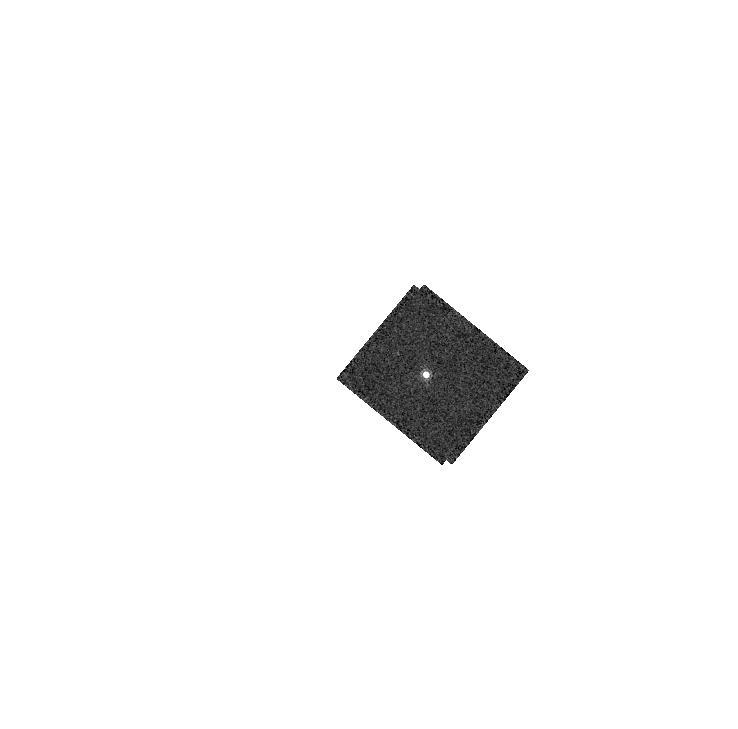
Target: GD153
Instrument: WFC3/IR
Filter: F164N
Exposure: 2 min
Observation ID: hst_16579_17_wfc3_ir_f164n_iemg17

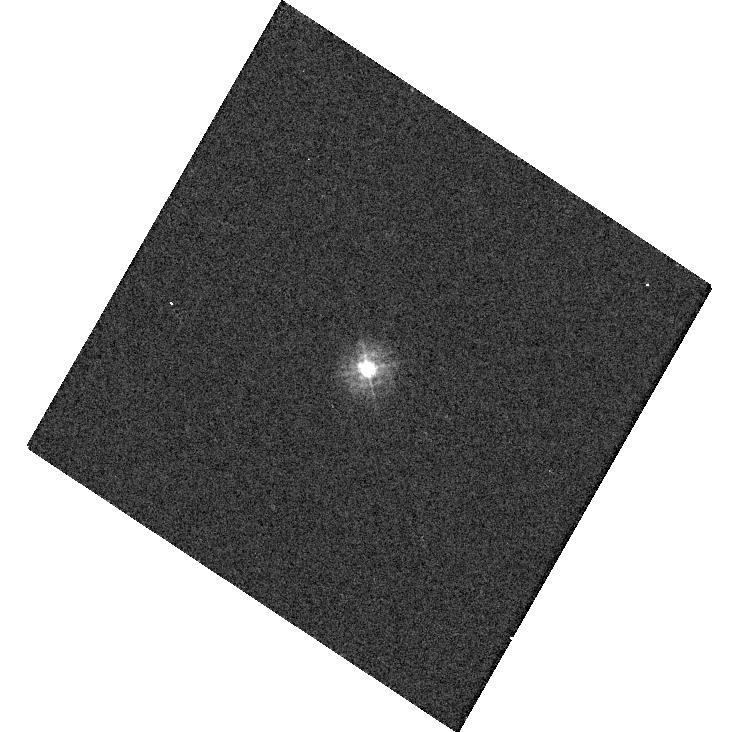
Target: TYC-4212-455-1
Instrument: WFC3/UVIS
Filter: F275W
Exposure: 1 min
Observation ID: hst_16579_22_wfc3_uvis_f275w_iemg22

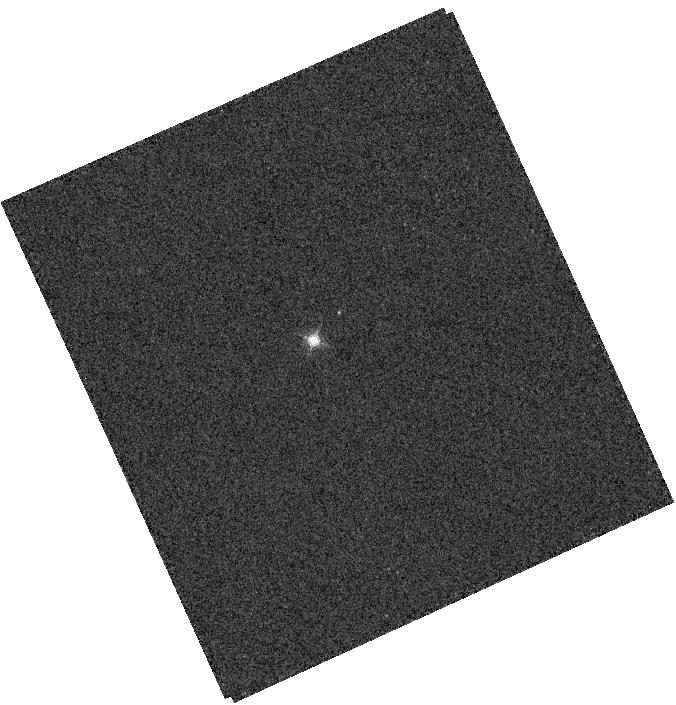
Target: GRW+70D
Instrument: WFC3/IR
Filter: F164N
Exposure: 2 min
Observation ID: hst_16579_18_wfc3_ir_f164n_iemg18

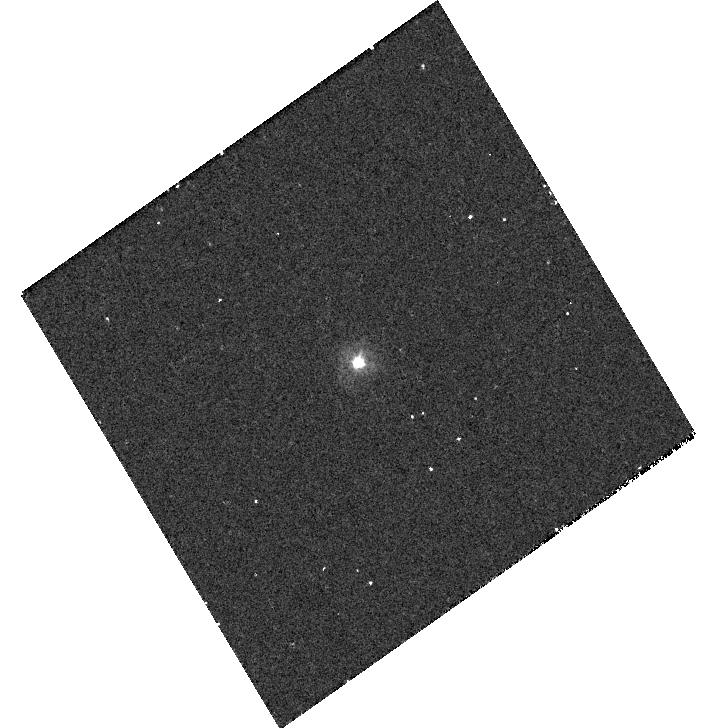
Target: P330E
Instrument: WFC3/UVIS
Filter: F225W
Exposure: 12 min
Observation ID: hst_16579_20_wfc3_uvis_f225w_iemg20

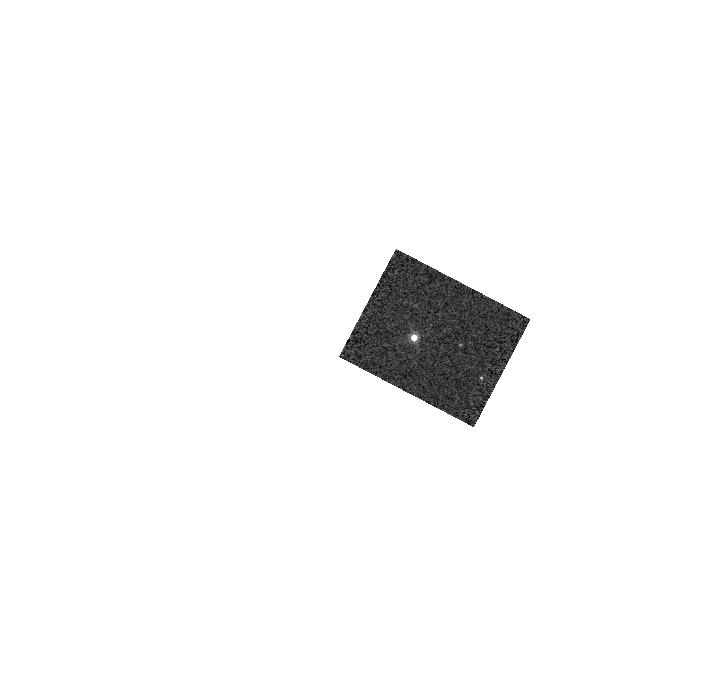
Target: GD71
Instrument: WFC3/IR
Filter: F164N
Exposure: 1 min
Observation ID: hst_16579_19_wfc3_ir_f164n_iemg19

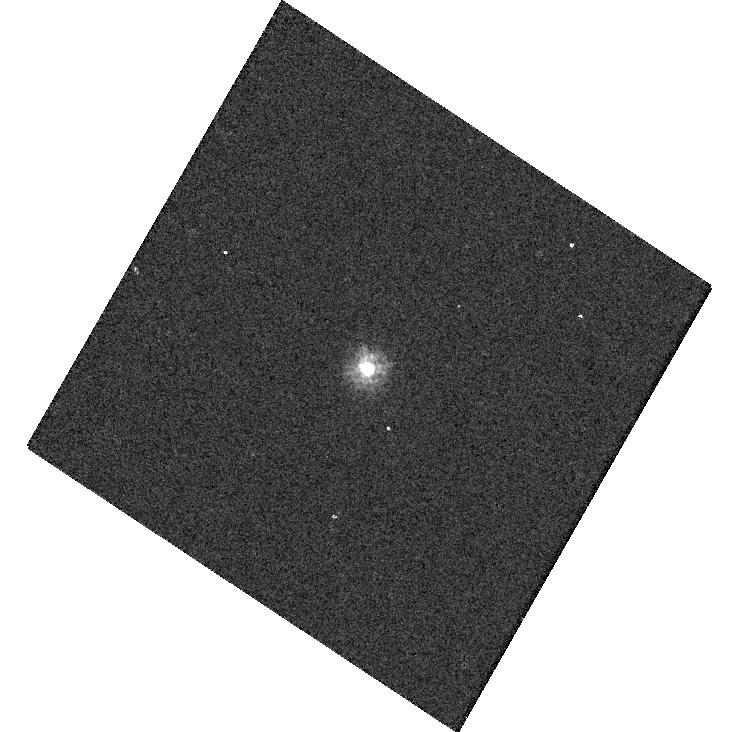
Target: TYC-4212-455-1
Instrument: WFC3/UVIS
Filter: F218W
Exposure: 3 min
Observation ID: hst_16579_22_wfc3_uvis_f218w_iemg22

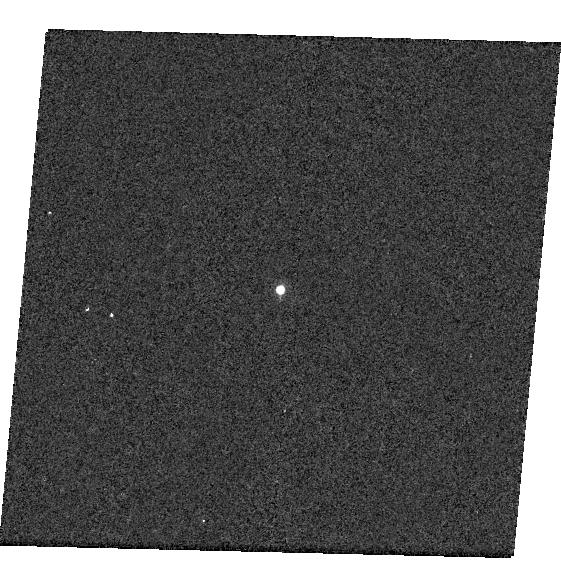
Target: GD153
Instrument: WFC3/UVIS
Filter: F953N
Exposure: 2 min
Observation ID: hst_16579_04_wfc3_uvis_f953n_iemg04

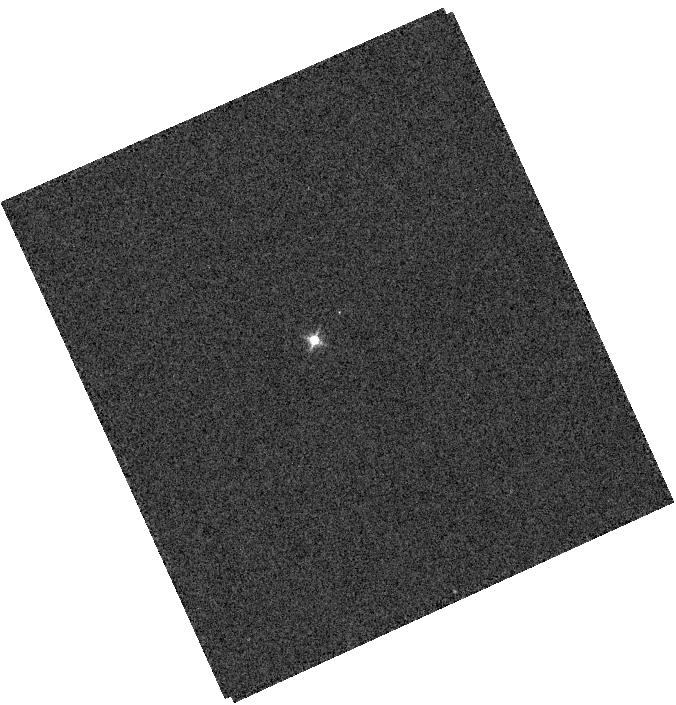
Target: GRW+70D
Instrument: WFC3/IR
Filter: F126N
Exposure: 1 min
Observation ID: hst_16579_18_wfc3_ir_f126n_iemg18

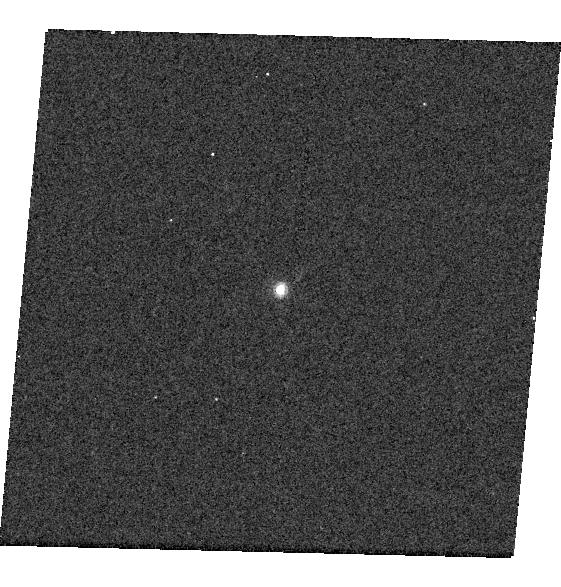
Target: GD153
Instrument: WFC3/UVIS
Filter: F658N
Exposure: 2 min
Observation ID: hst_16579_04_wfc3_uvis_f658n_iemg04

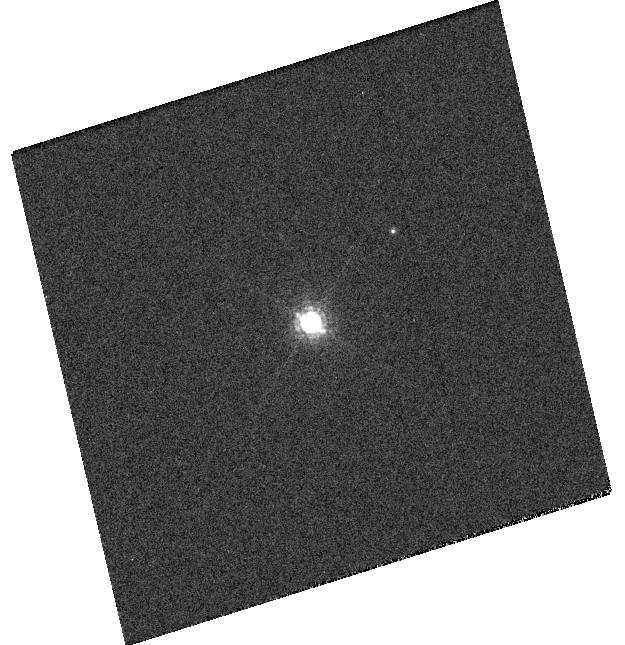
Target: GRW+70D
Instrument: WFC3/UVIS
Filter: F850LP
Exposure: 1 min
Observation ID: hst_16579_07_wfc3_uvis_f850lp_iemg07

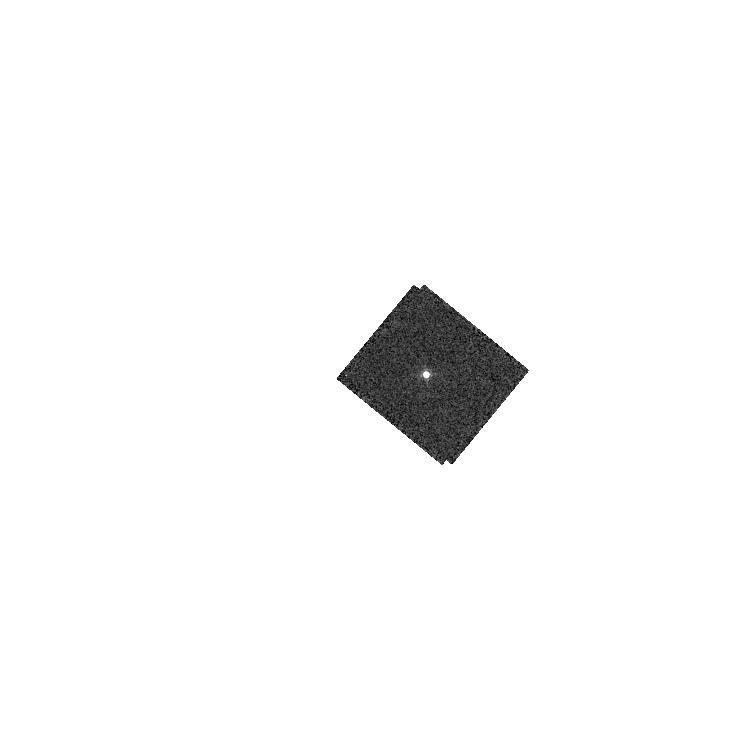
Target: GD153
Instrument: WFC3/IR
Filter: F167N
Exposure: 2 min
Observation ID: hst_16579_17_wfc3_ir_f167n_iemg17

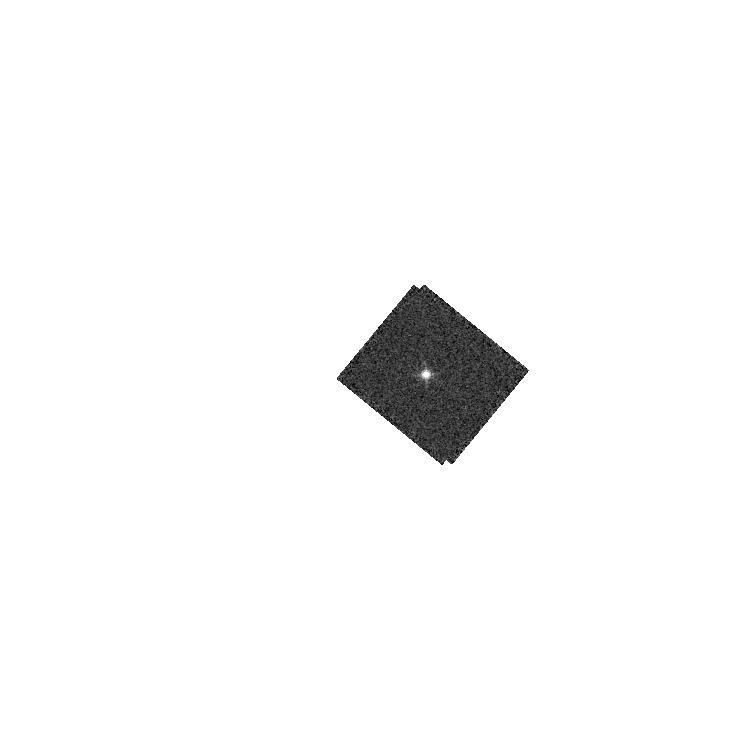
Target: GD153
Instrument: WFC3/IR
Filter: F128N
Exposure: 2 min
Observation ID: hst_16579_17_wfc3_ir_f128n_iemg17

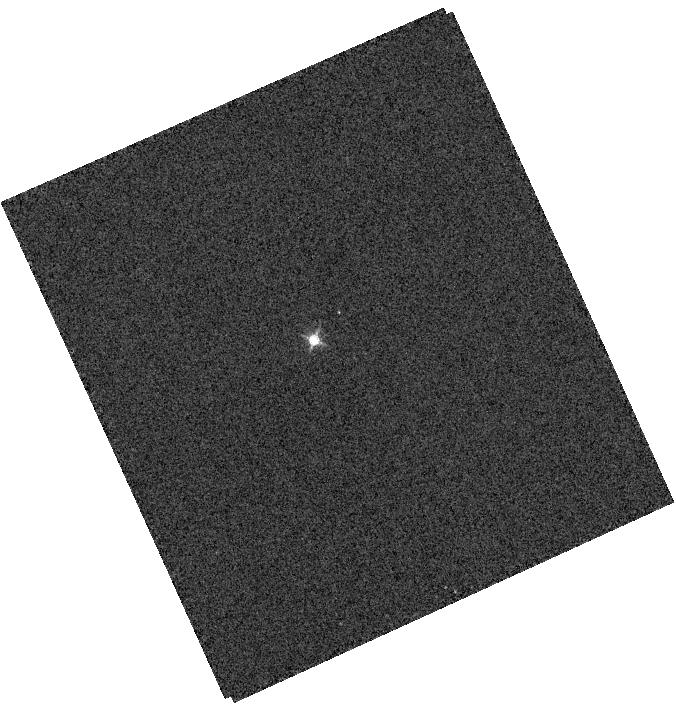
Target: GRW+70D
Instrument: WFC3/IR
Filter: F132N
Exposure: 1 min
Observation ID: hst_16579_18_wfc3_ir_f132n_iemg18

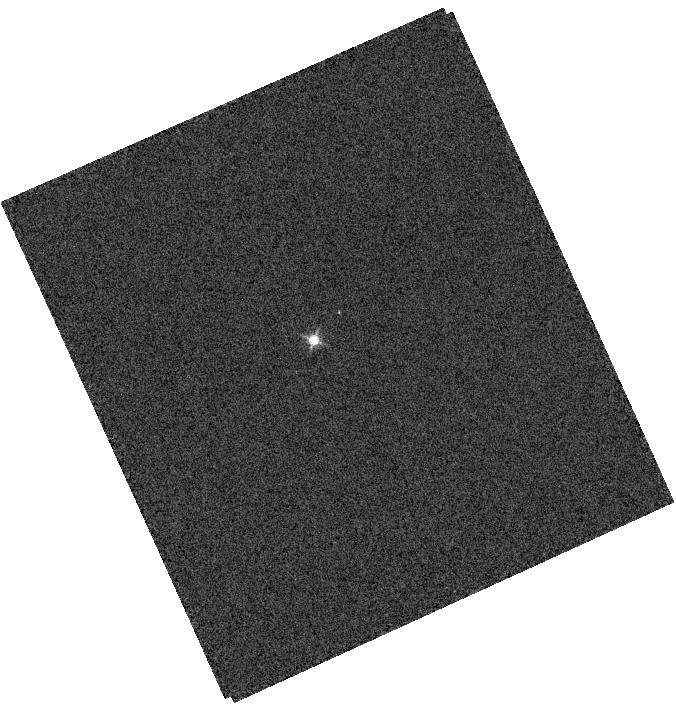
Target: GRW+70D
Instrument: WFC3/IR
Filter: F130N
Exposure: 1 min
Observation ID: hst_16579_18_wfc3_ir_f130n_iemg18

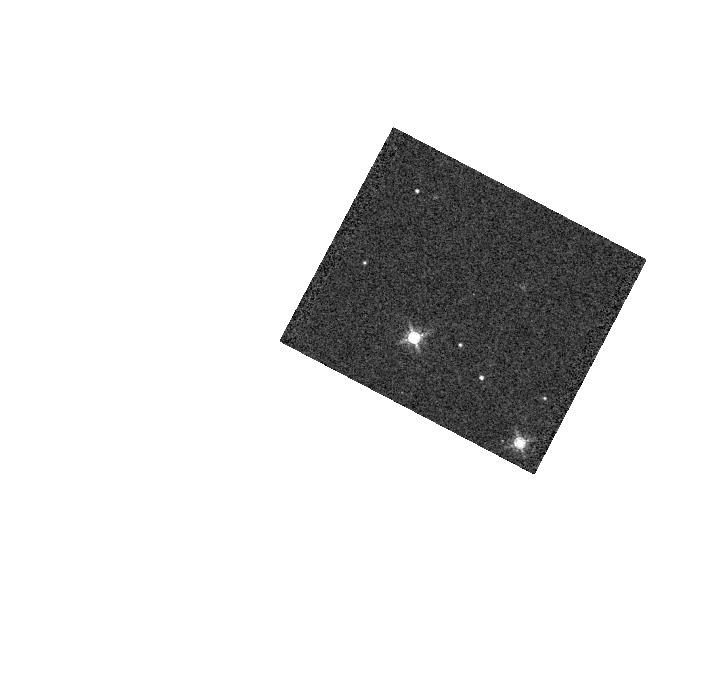
Target: GD71
Instrument: WFC3/IR
Filter: F153M
Exposure: 1 min
Observation ID: hst_16579_19_wfc3_ir_f153m_iemg19

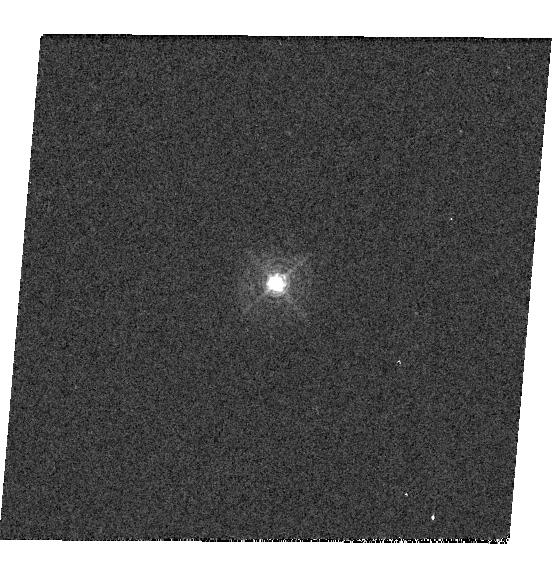
Target: GD153
Instrument: WFC3/UVIS
Filter: F395N
Exposure: 1 min
Observation ID: hst_16579_03_wfc3_uvis_f395n_iemg03

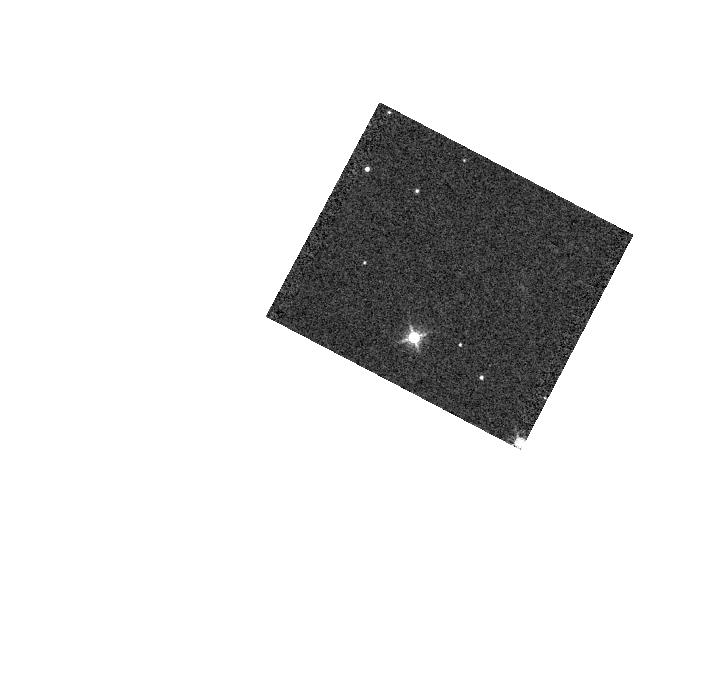
Target: GD71
Instrument: WFC3/IR
Filter: F139M
Exposure: 1 min
Observation ID: hst_16579_19_wfc3_ir_f139m_iemg19

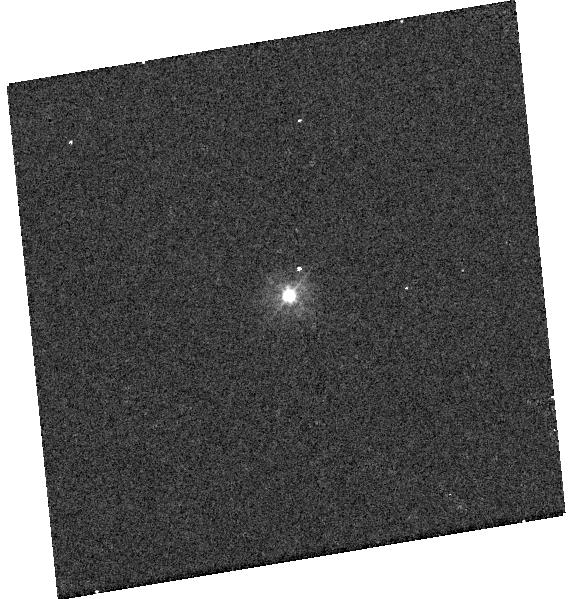
Target: P330E
Instrument: WFC3/UVIS
Filter: F275W
Exposure: 4 min
Observation ID: hst_16579_13_wfc3_uvis_f275w_iemg13

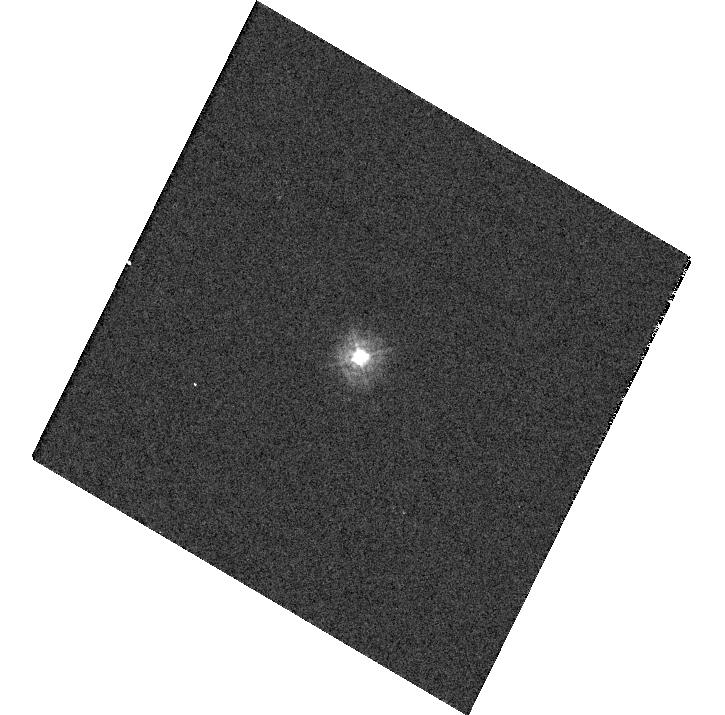
Target: TYC-4212-455-1
Instrument: WFC3/UVIS
Filter: F275W
Exposure: 1 min
Observation ID: hst_16579_21_wfc3_uvis_f275w_iemg21

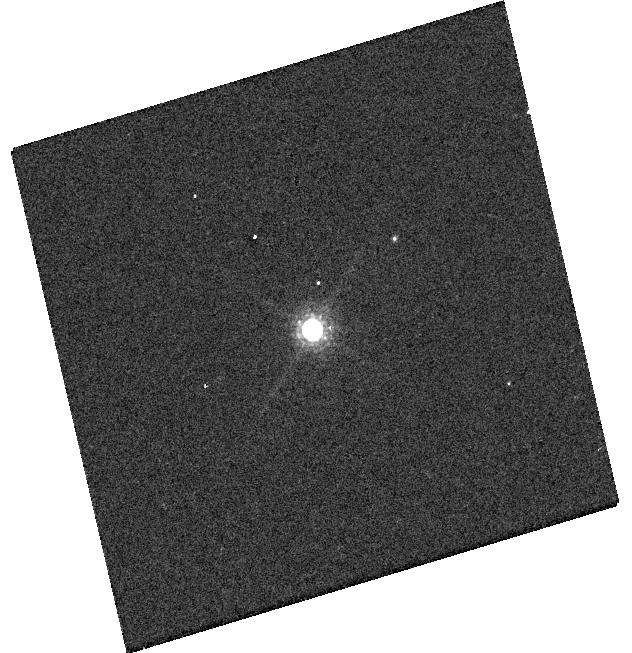
Target: GRW+70D
Instrument: WFC3/UVIS
Filter: F850LP
Exposure: 1 min
Observation ID: hst_16579_a7_wfc3_uvis_f850lp_iemga7

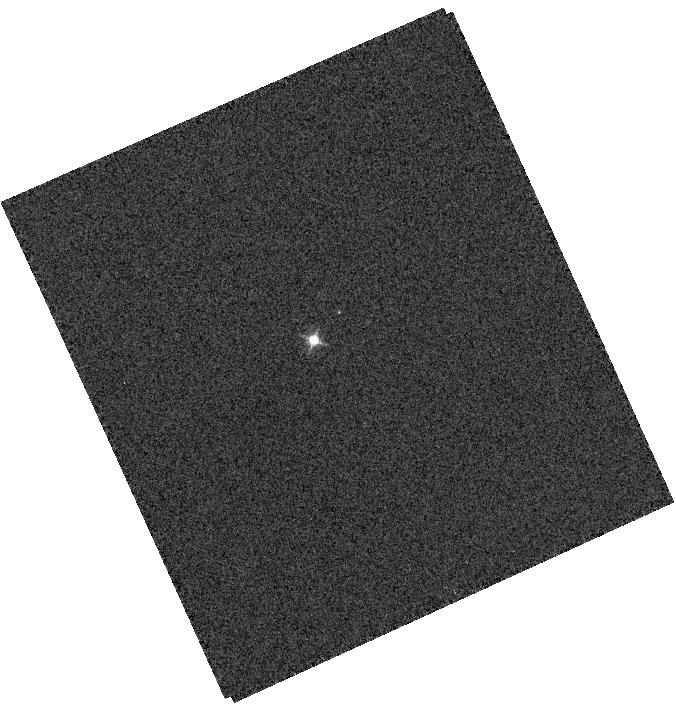
Target: GRW+70D
Instrument: WFC3/IR
Filter: F128N
Exposure: 1 min
Observation ID: hst_16579_18_wfc3_ir_f128n_iemg18

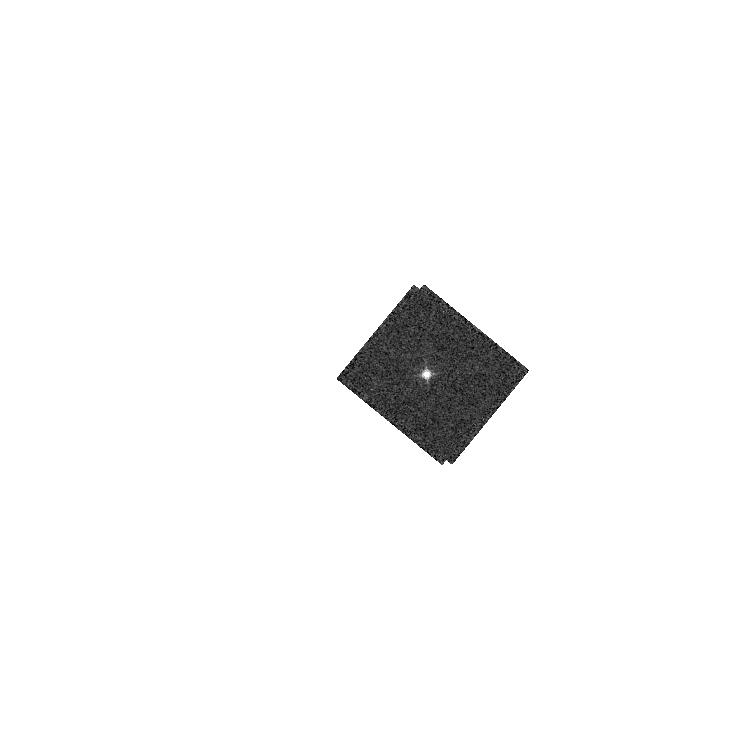
Target: GD153
Instrument: WFC3/IR
Filter: F126N
Exposure: 2 min
Observation ID: hst_16579_17_wfc3_ir_f126n_iemg17

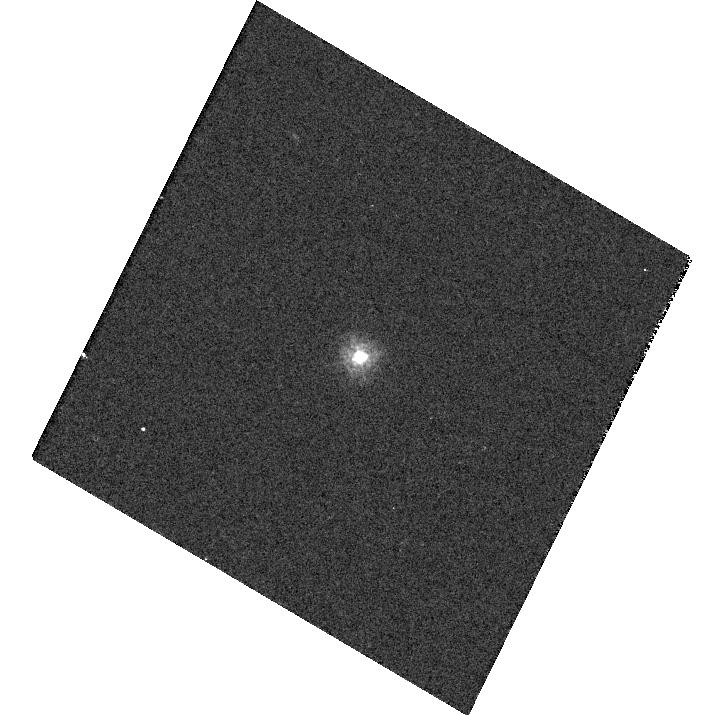
Target: TYC-4212-455-1
Instrument: WFC3/UVIS
Filter: F218W
Exposure: 3 min
Observation ID: hst_16579_21_wfc3_uvis_f218w_iemg21

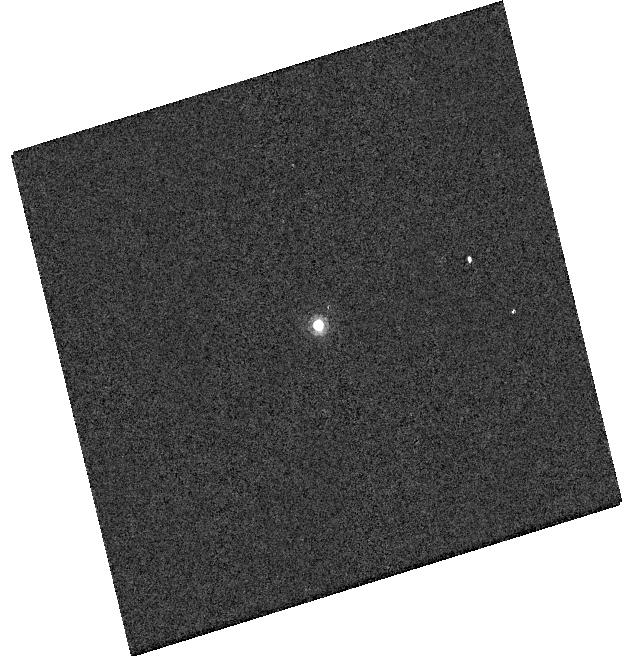
Target: P330E
Instrument: WFC3/UVIS
Filter: F953N
Exposure: 1 min
Observation ID: hst_16579_a4_wfc3_uvis_f953n_iemga4

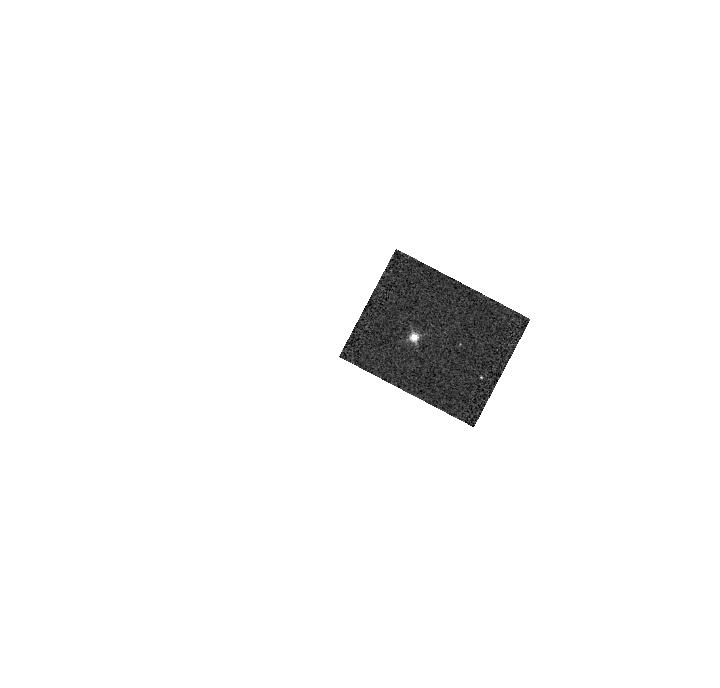
Target: GD71
Instrument: WFC3/IR
Filter: F132N
Exposure: 1 min
Observation ID: hst_16579_19_wfc3_ir_f132n_iemg19

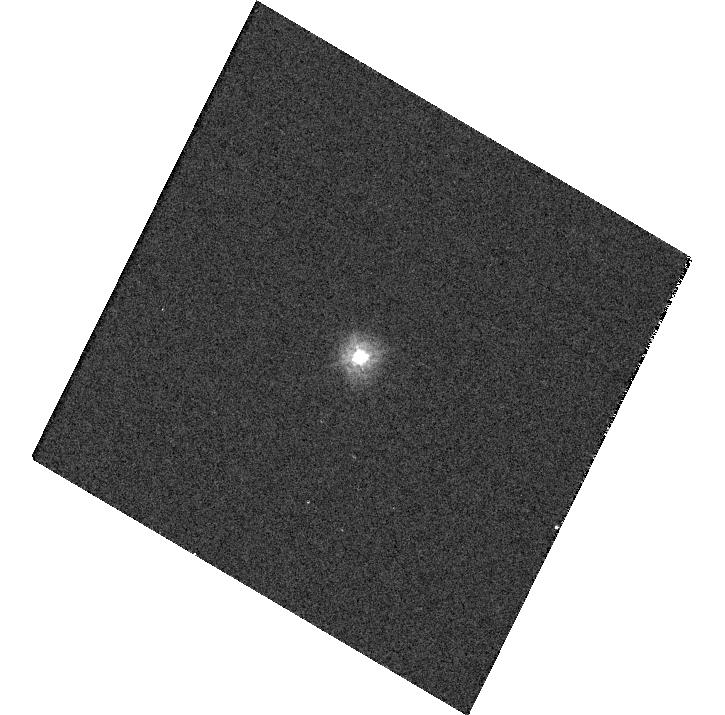
Target: TYC-4212-455-1
Instrument: WFC3/UVIS
Filter: F225W
Exposure: 2 min
Observation ID: hst_16579_21_wfc3_uvis_f225w_iemg21

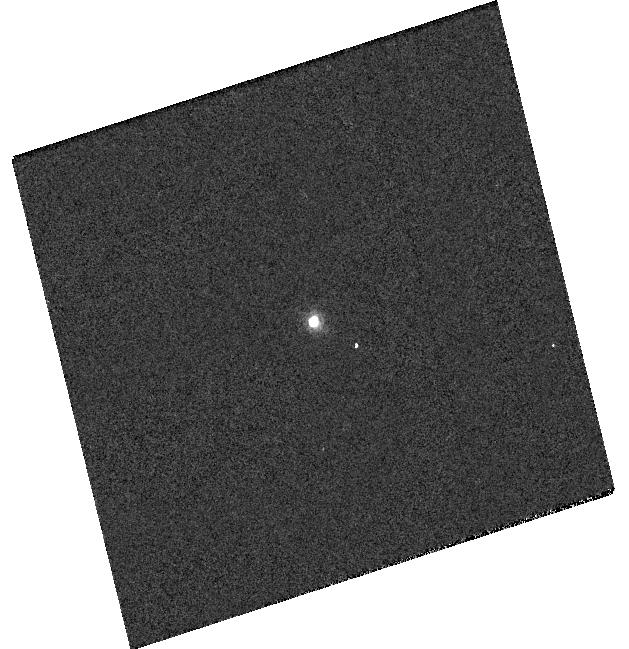
Target: P330E
Instrument: WFC3/UVIS
Filter: F953N
Exposure: 1 min
Observation ID: hst_16579_14_wfc3_uvis_f953n_iemg14

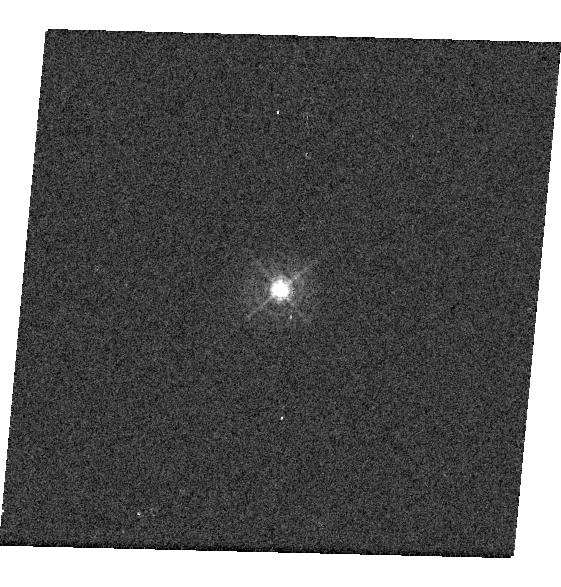
Target: GD153
Instrument: WFC3/UVIS
Filter: F395N
Exposure: 1 min
Observation ID: hst_16579_04_wfc3_uvis_f395n_iemg04

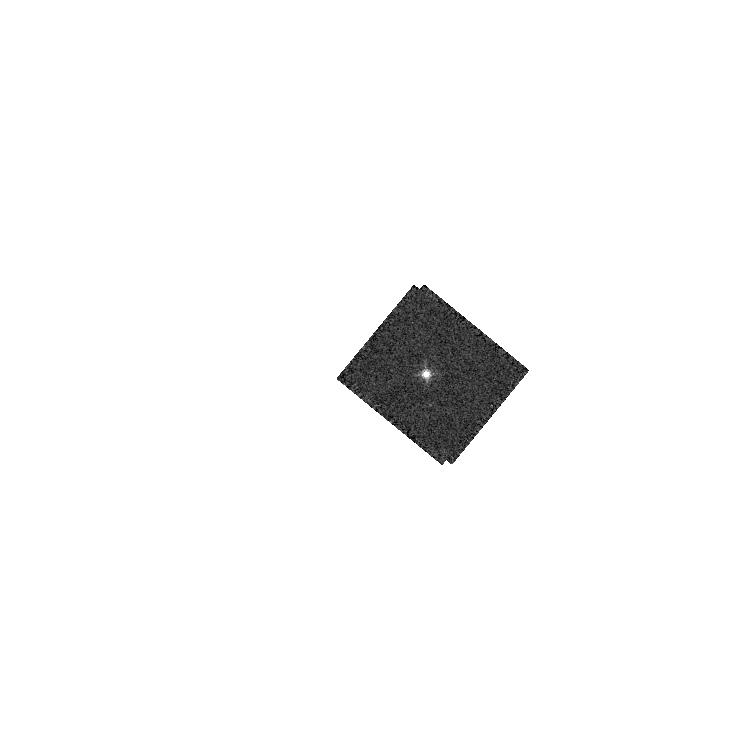
Target: GD153
Instrument: WFC3/IR
Filter: F132N
Exposure: 2 min
Observation ID: hst_16579_17_wfc3_ir_f132n_iemg17

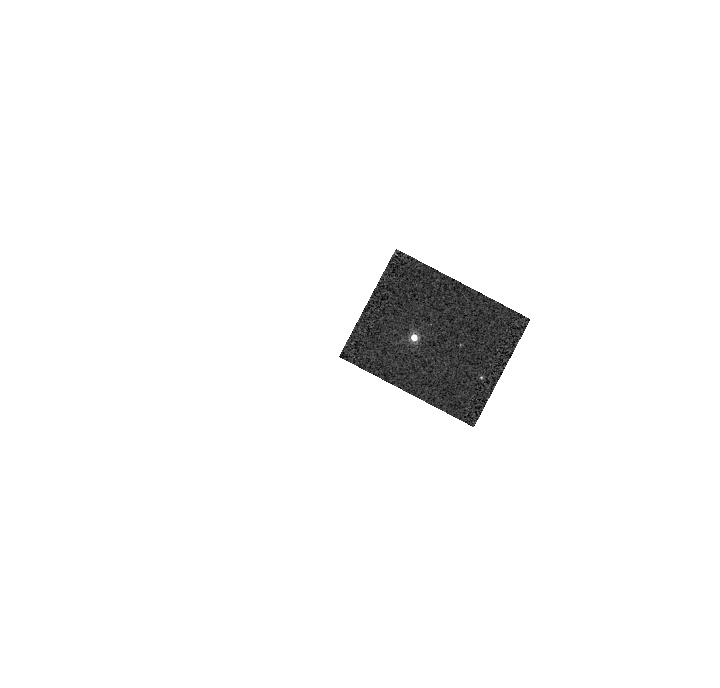
Target: GD71
Instrument: WFC3/IR
Filter: F167N
Exposure: 1 min
Observation ID: hst_16579_19_wfc3_ir_f167n_iemg19

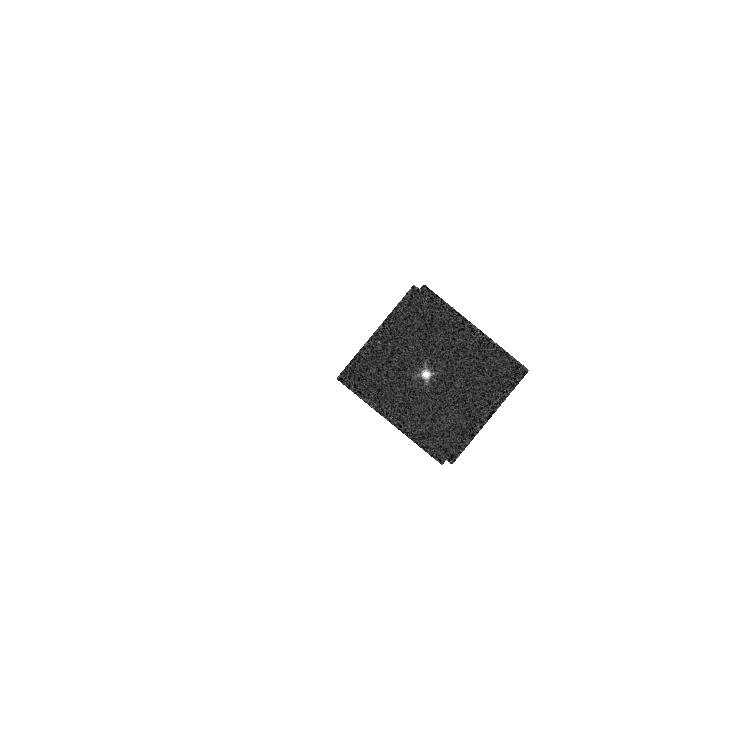
Target: GD153
Instrument: WFC3/IR
Filter: F130N
Exposure: 2 min
Observation ID: hst_16579_17_wfc3_ir_f130n_iemg17

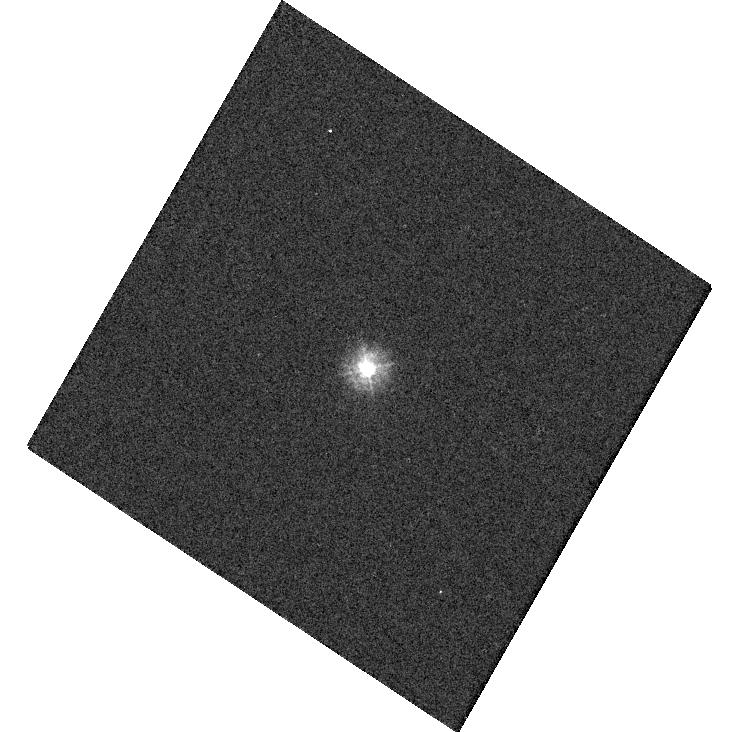
Target: TYC-4212-455-1
Instrument: WFC3/UVIS
Filter: F225W
Exposure: 2 min
Observation ID: hst_16579_22_wfc3_uvis_f225w_iemg22

WFC3 UVIS and IR Photometry (PI: Calamida, Annalisa)

Using high signal-to-noise observations of spectrophotometric standard stars in staring mode, this program serves as a monitor of the UVIS and IR channel throughput and stability. The data will be used to compute inverse sensitivities (i.e. zeropoints), encircled energies, and any required color term corrections for both WFC3 channels as a function of time, wavelength, and position on the detector.